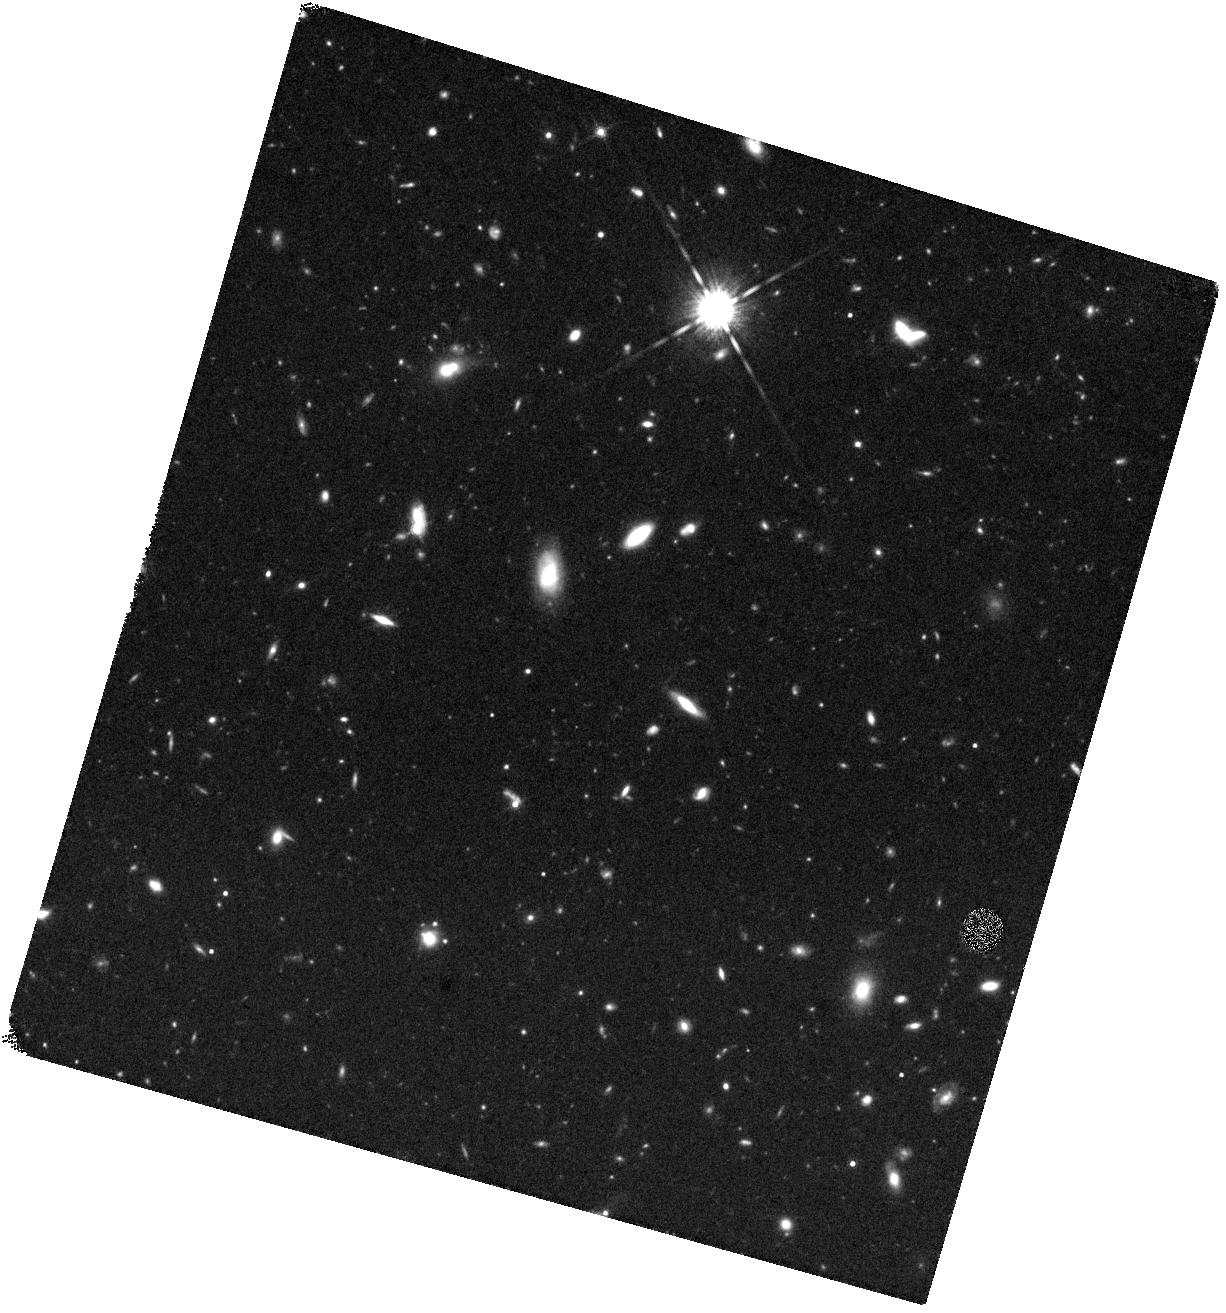
Target: GRB211211A. Instrument: WFC3/IR. Filter: F160W. Exposure: 40 min. Observation ID: hst_16846_05_wfc3_ir_f160w_ierb05

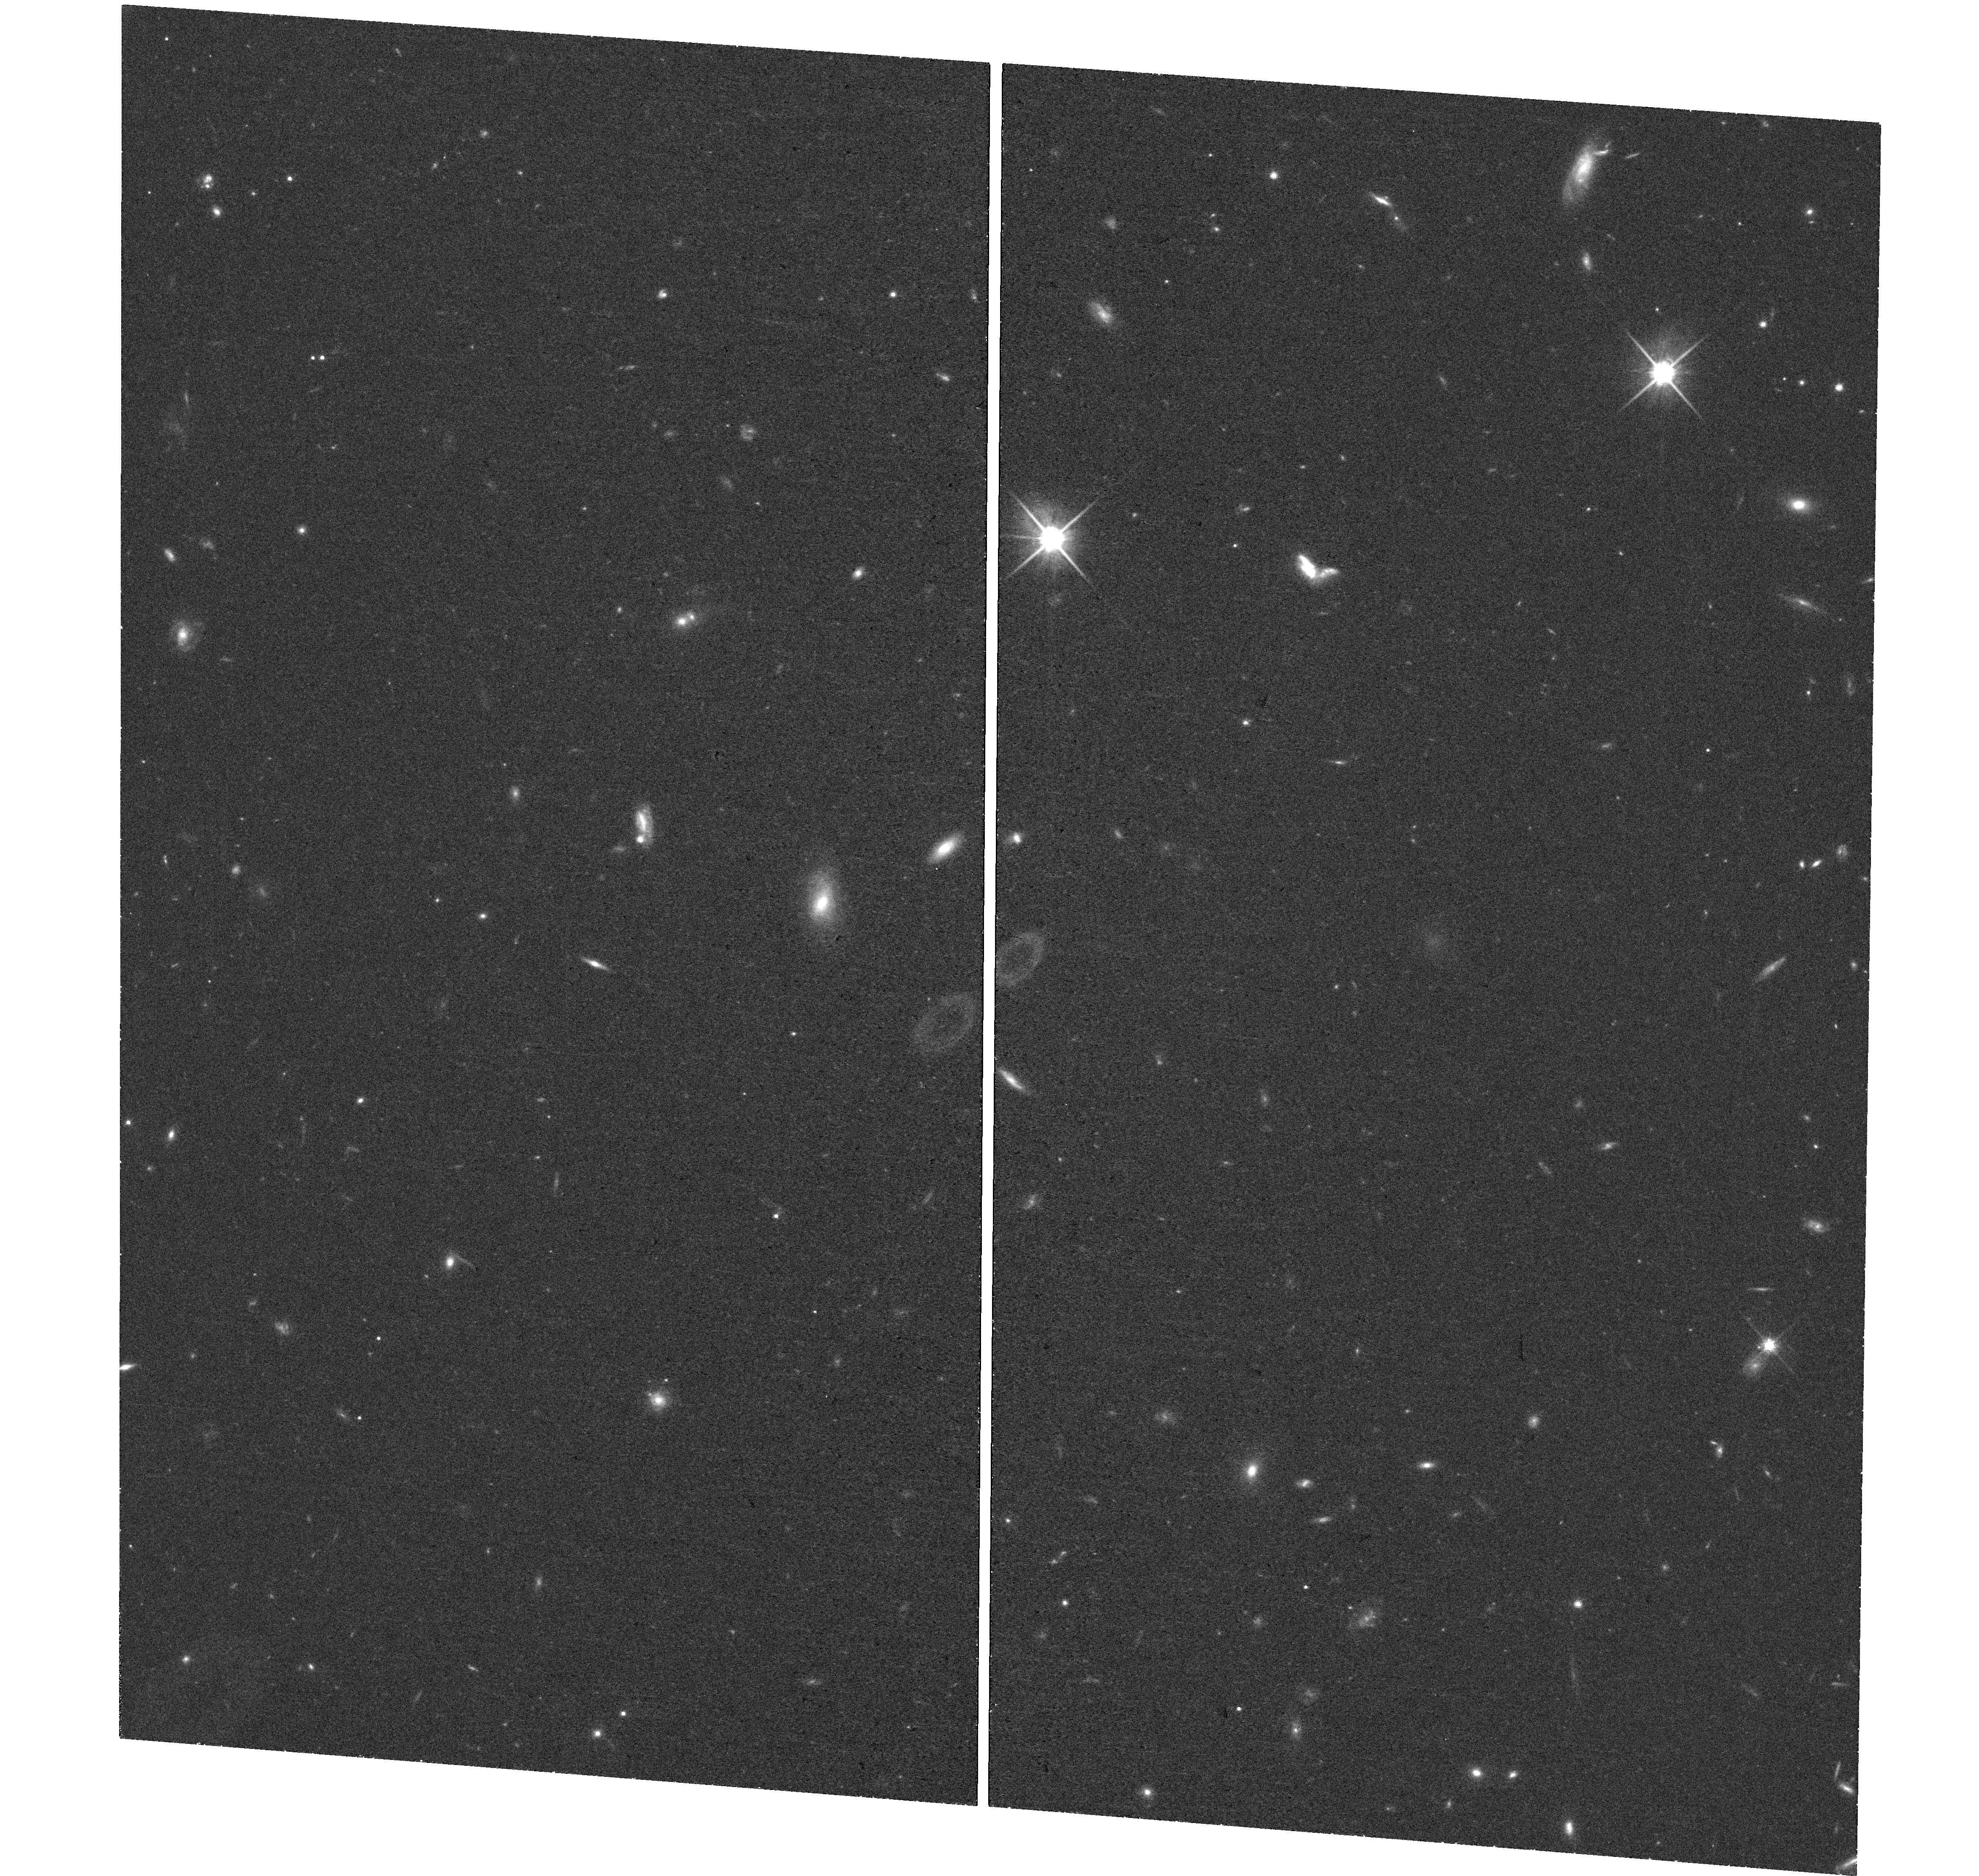
Target: GRB211211A. Instrument: WFC3/UVIS. Filter: F814W. Exposure: 36 min. Observation ID: hst_16846_04_wfc3_uvis_f814w_ierb04

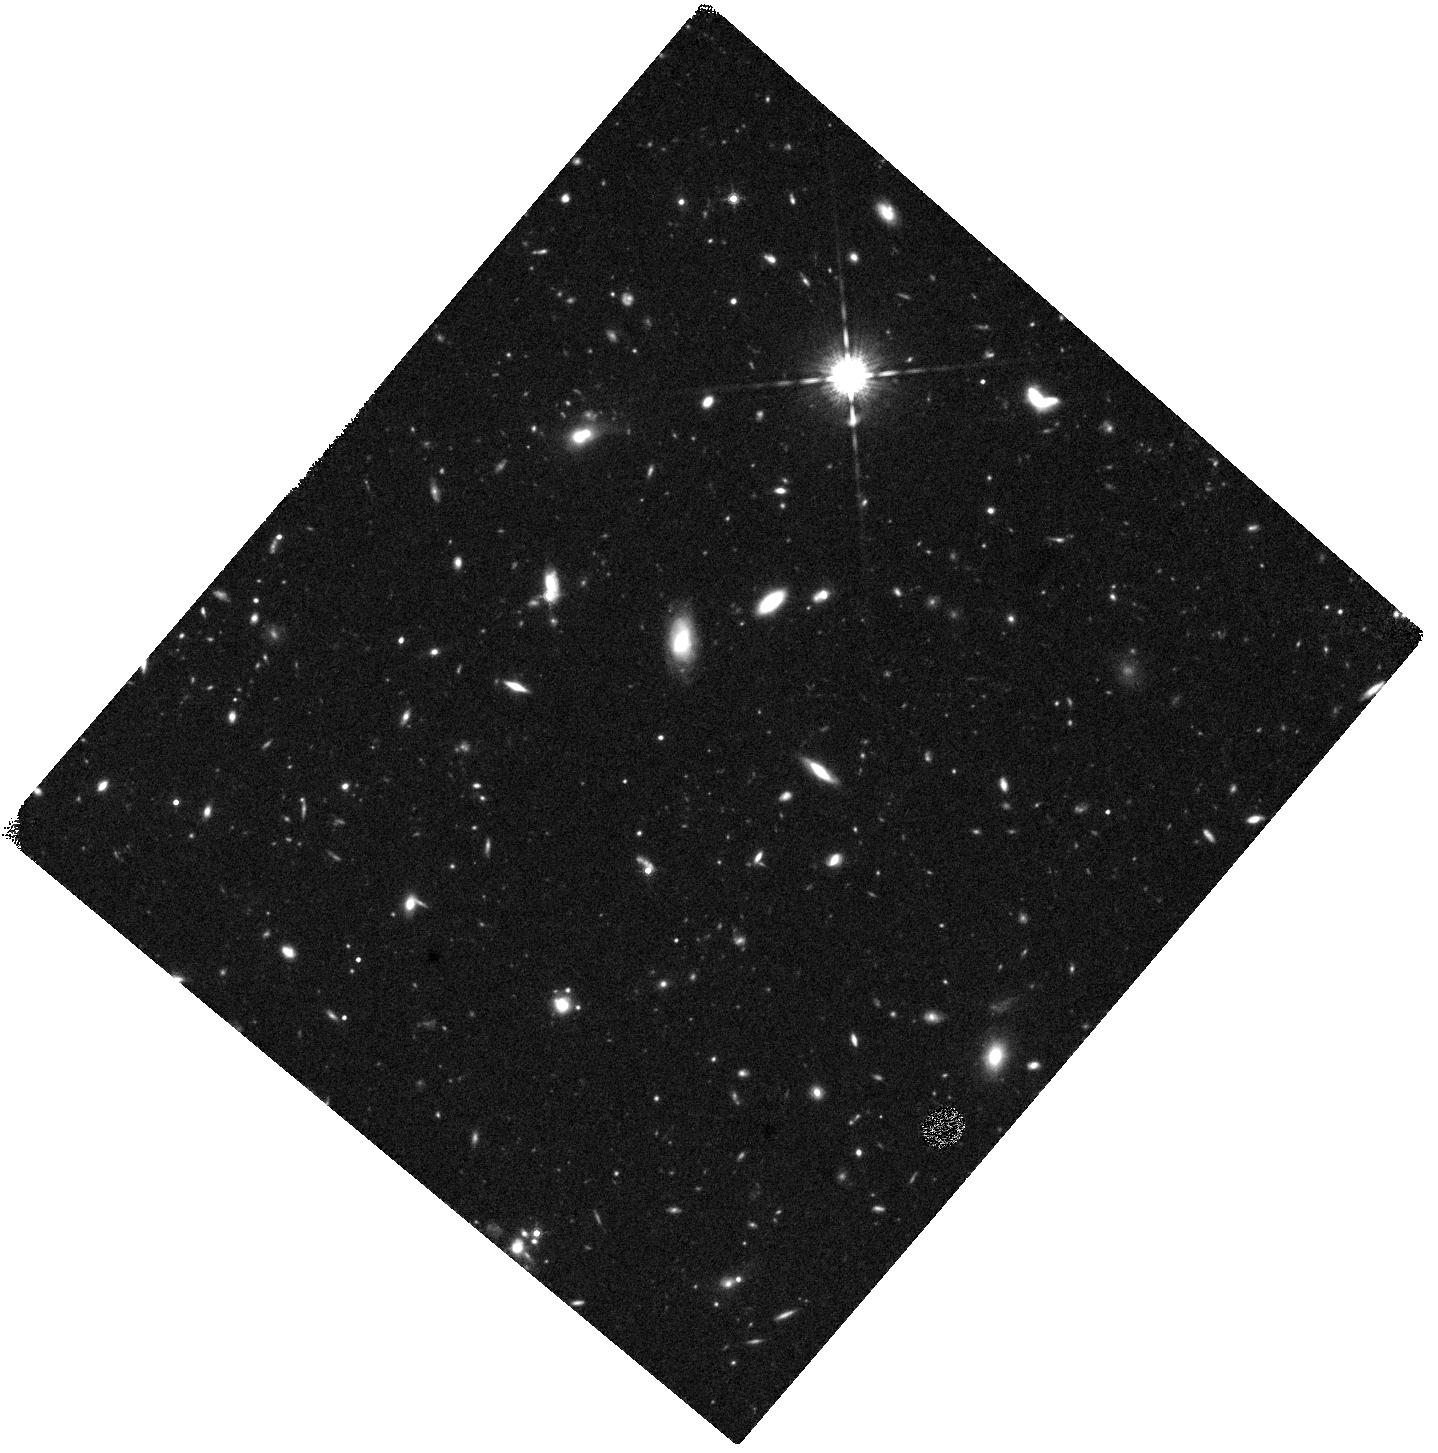
Target: GRB211211A. Instrument: WFC3/IR. Filter: F160W. Exposure: 40 min. Observation ID: hst_16846_06_wfc3_ir_f160w_ierb06

Identifying the fingerprints of r-process heavy metals in a short GRB (PI: Troja, Eleonora)

The afterglow of some short GRBs displays a late-time rebrightening, visible in the near-infrared a few days after the burst. This late-time bump could be explained as kilonova emission, providing a direct link to neutron star mergers, and a compelling proof for the synthesis of heavy nuclei through the rapid neutron capture process (r-process). We propose a multi-wavelength follow-up campaign of a nearby (z<0.4) short GRB in order to detect the expected kilonova bump and constrain its properties. Multi-band observations, and in particular X-rays, are critical to pin down the nature of the observed rebrightening, and to distinguish it from the standard afterglow emission.